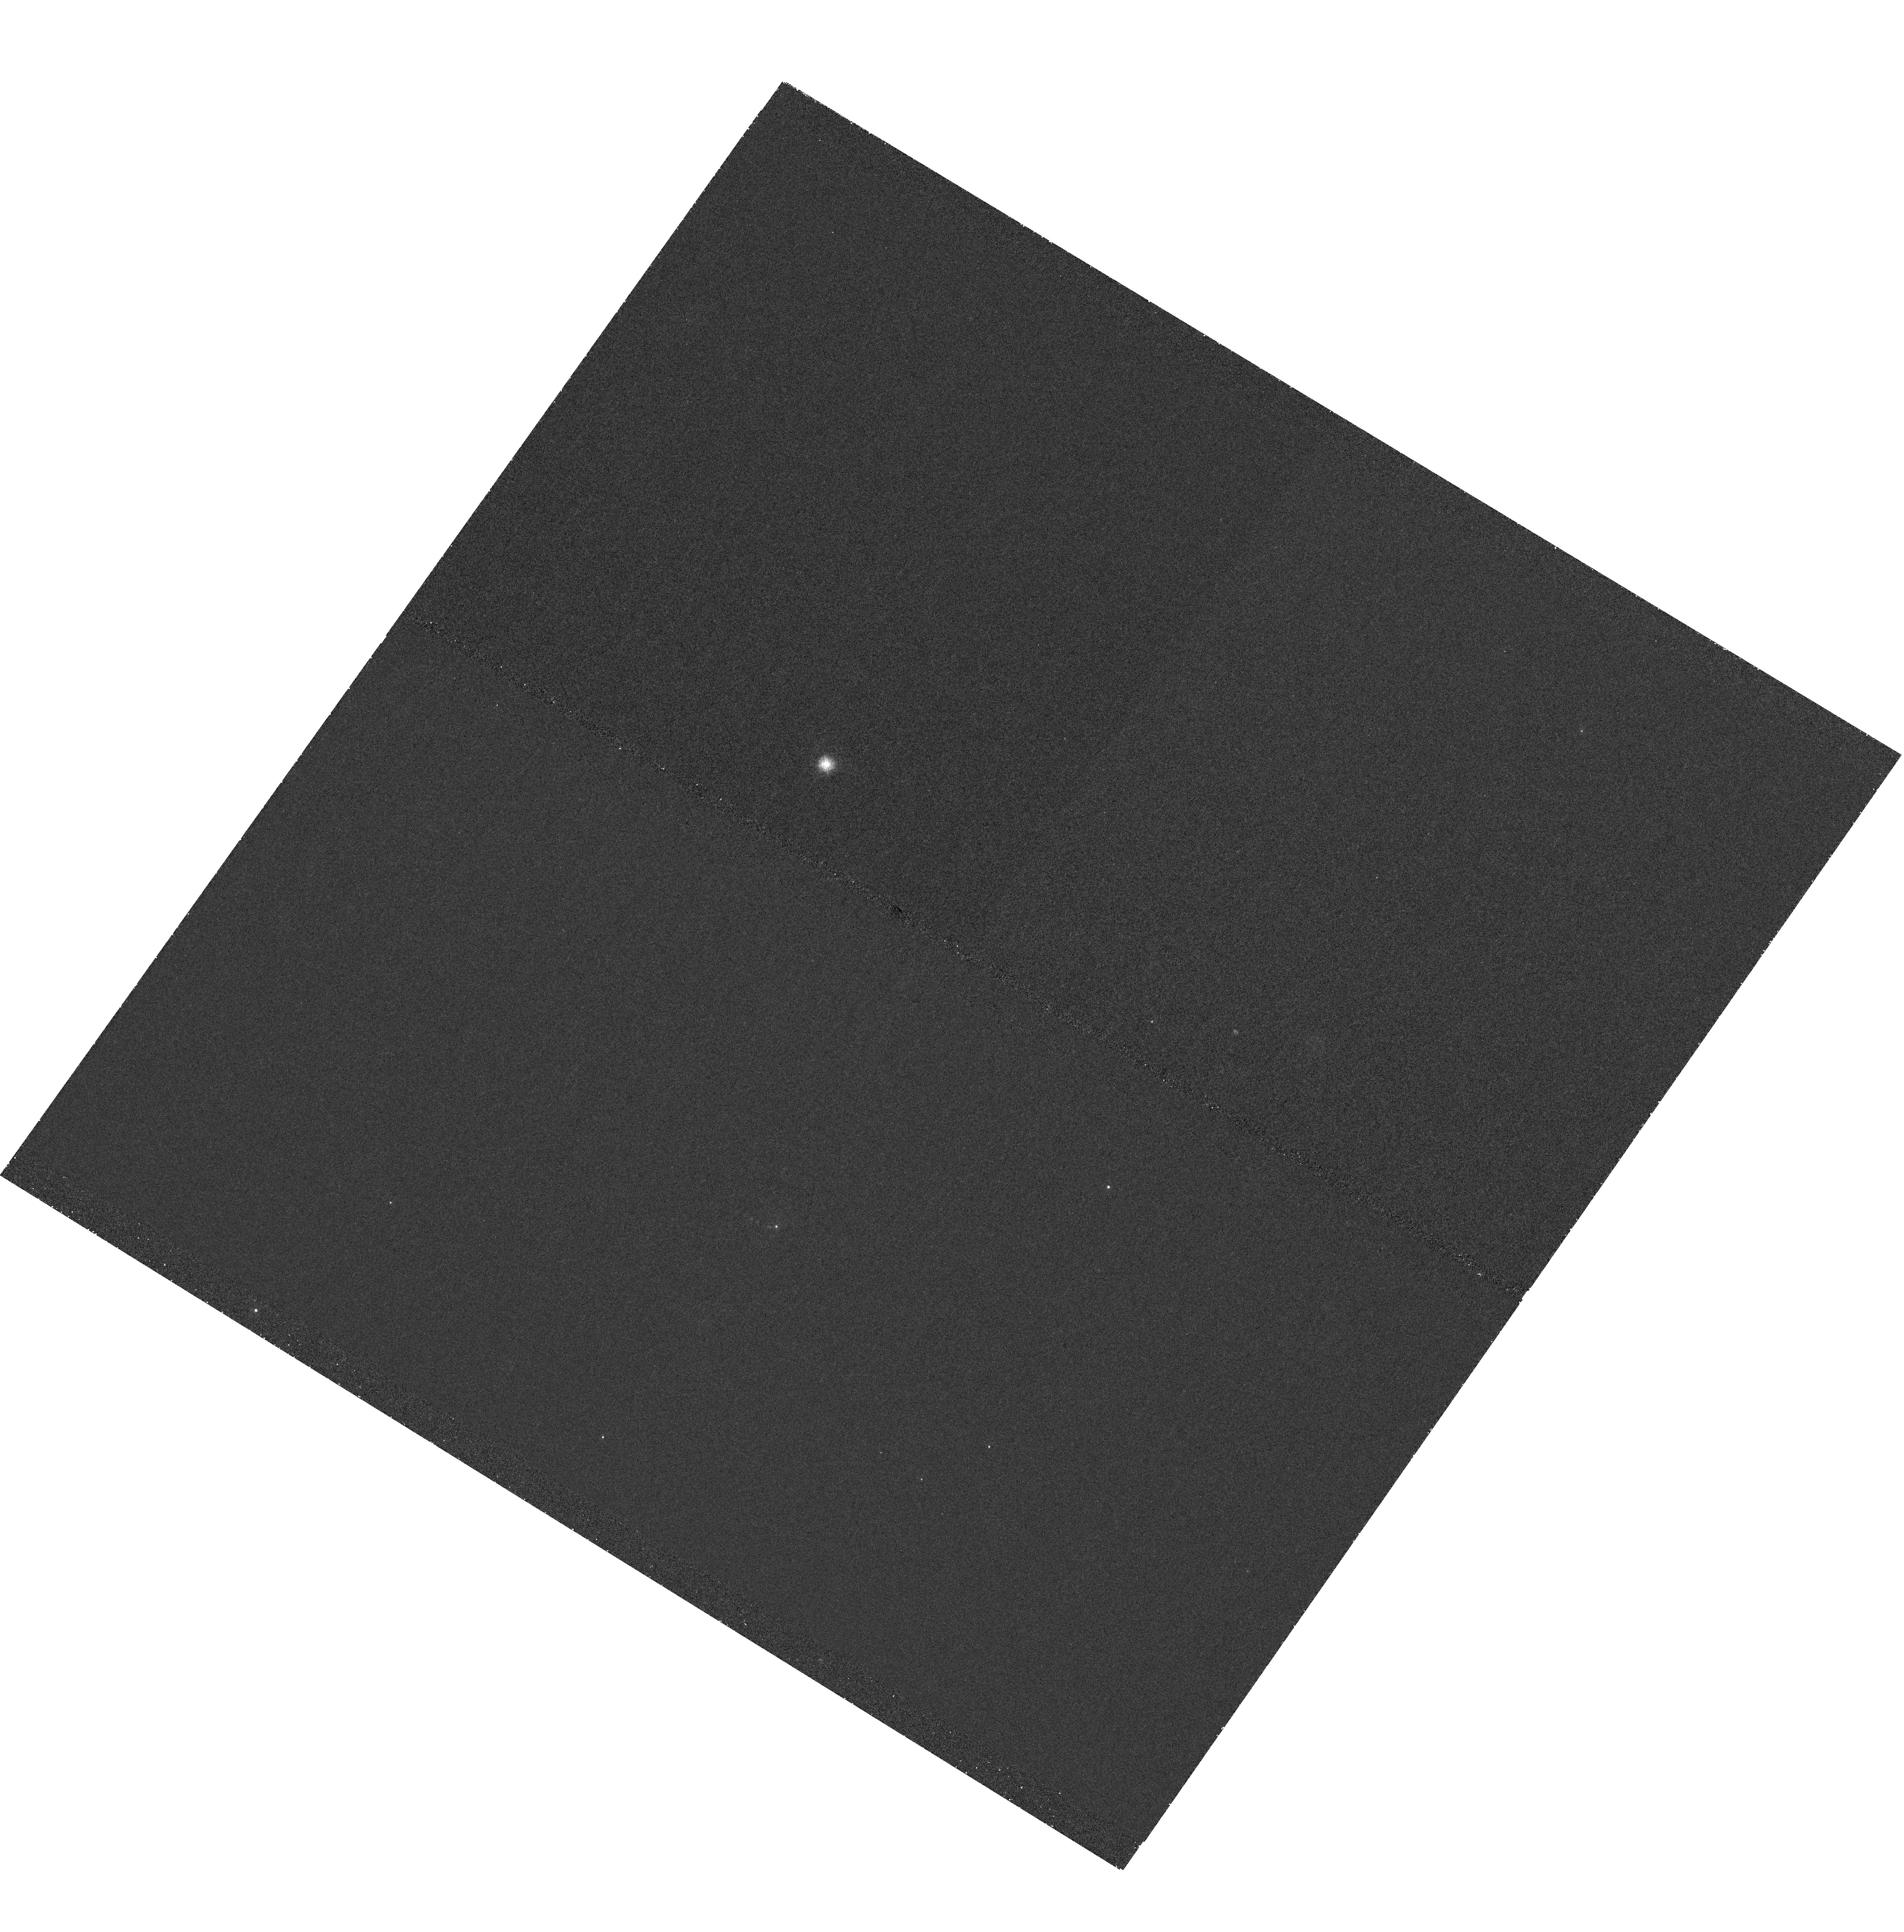
Target: 4C00.58
Instrument: WFC3/UVIS
Filter: F225W
Exposure: 1.5 h
Observation ID: hst_14671_02_wfc3_uvis_f225w_id7w02

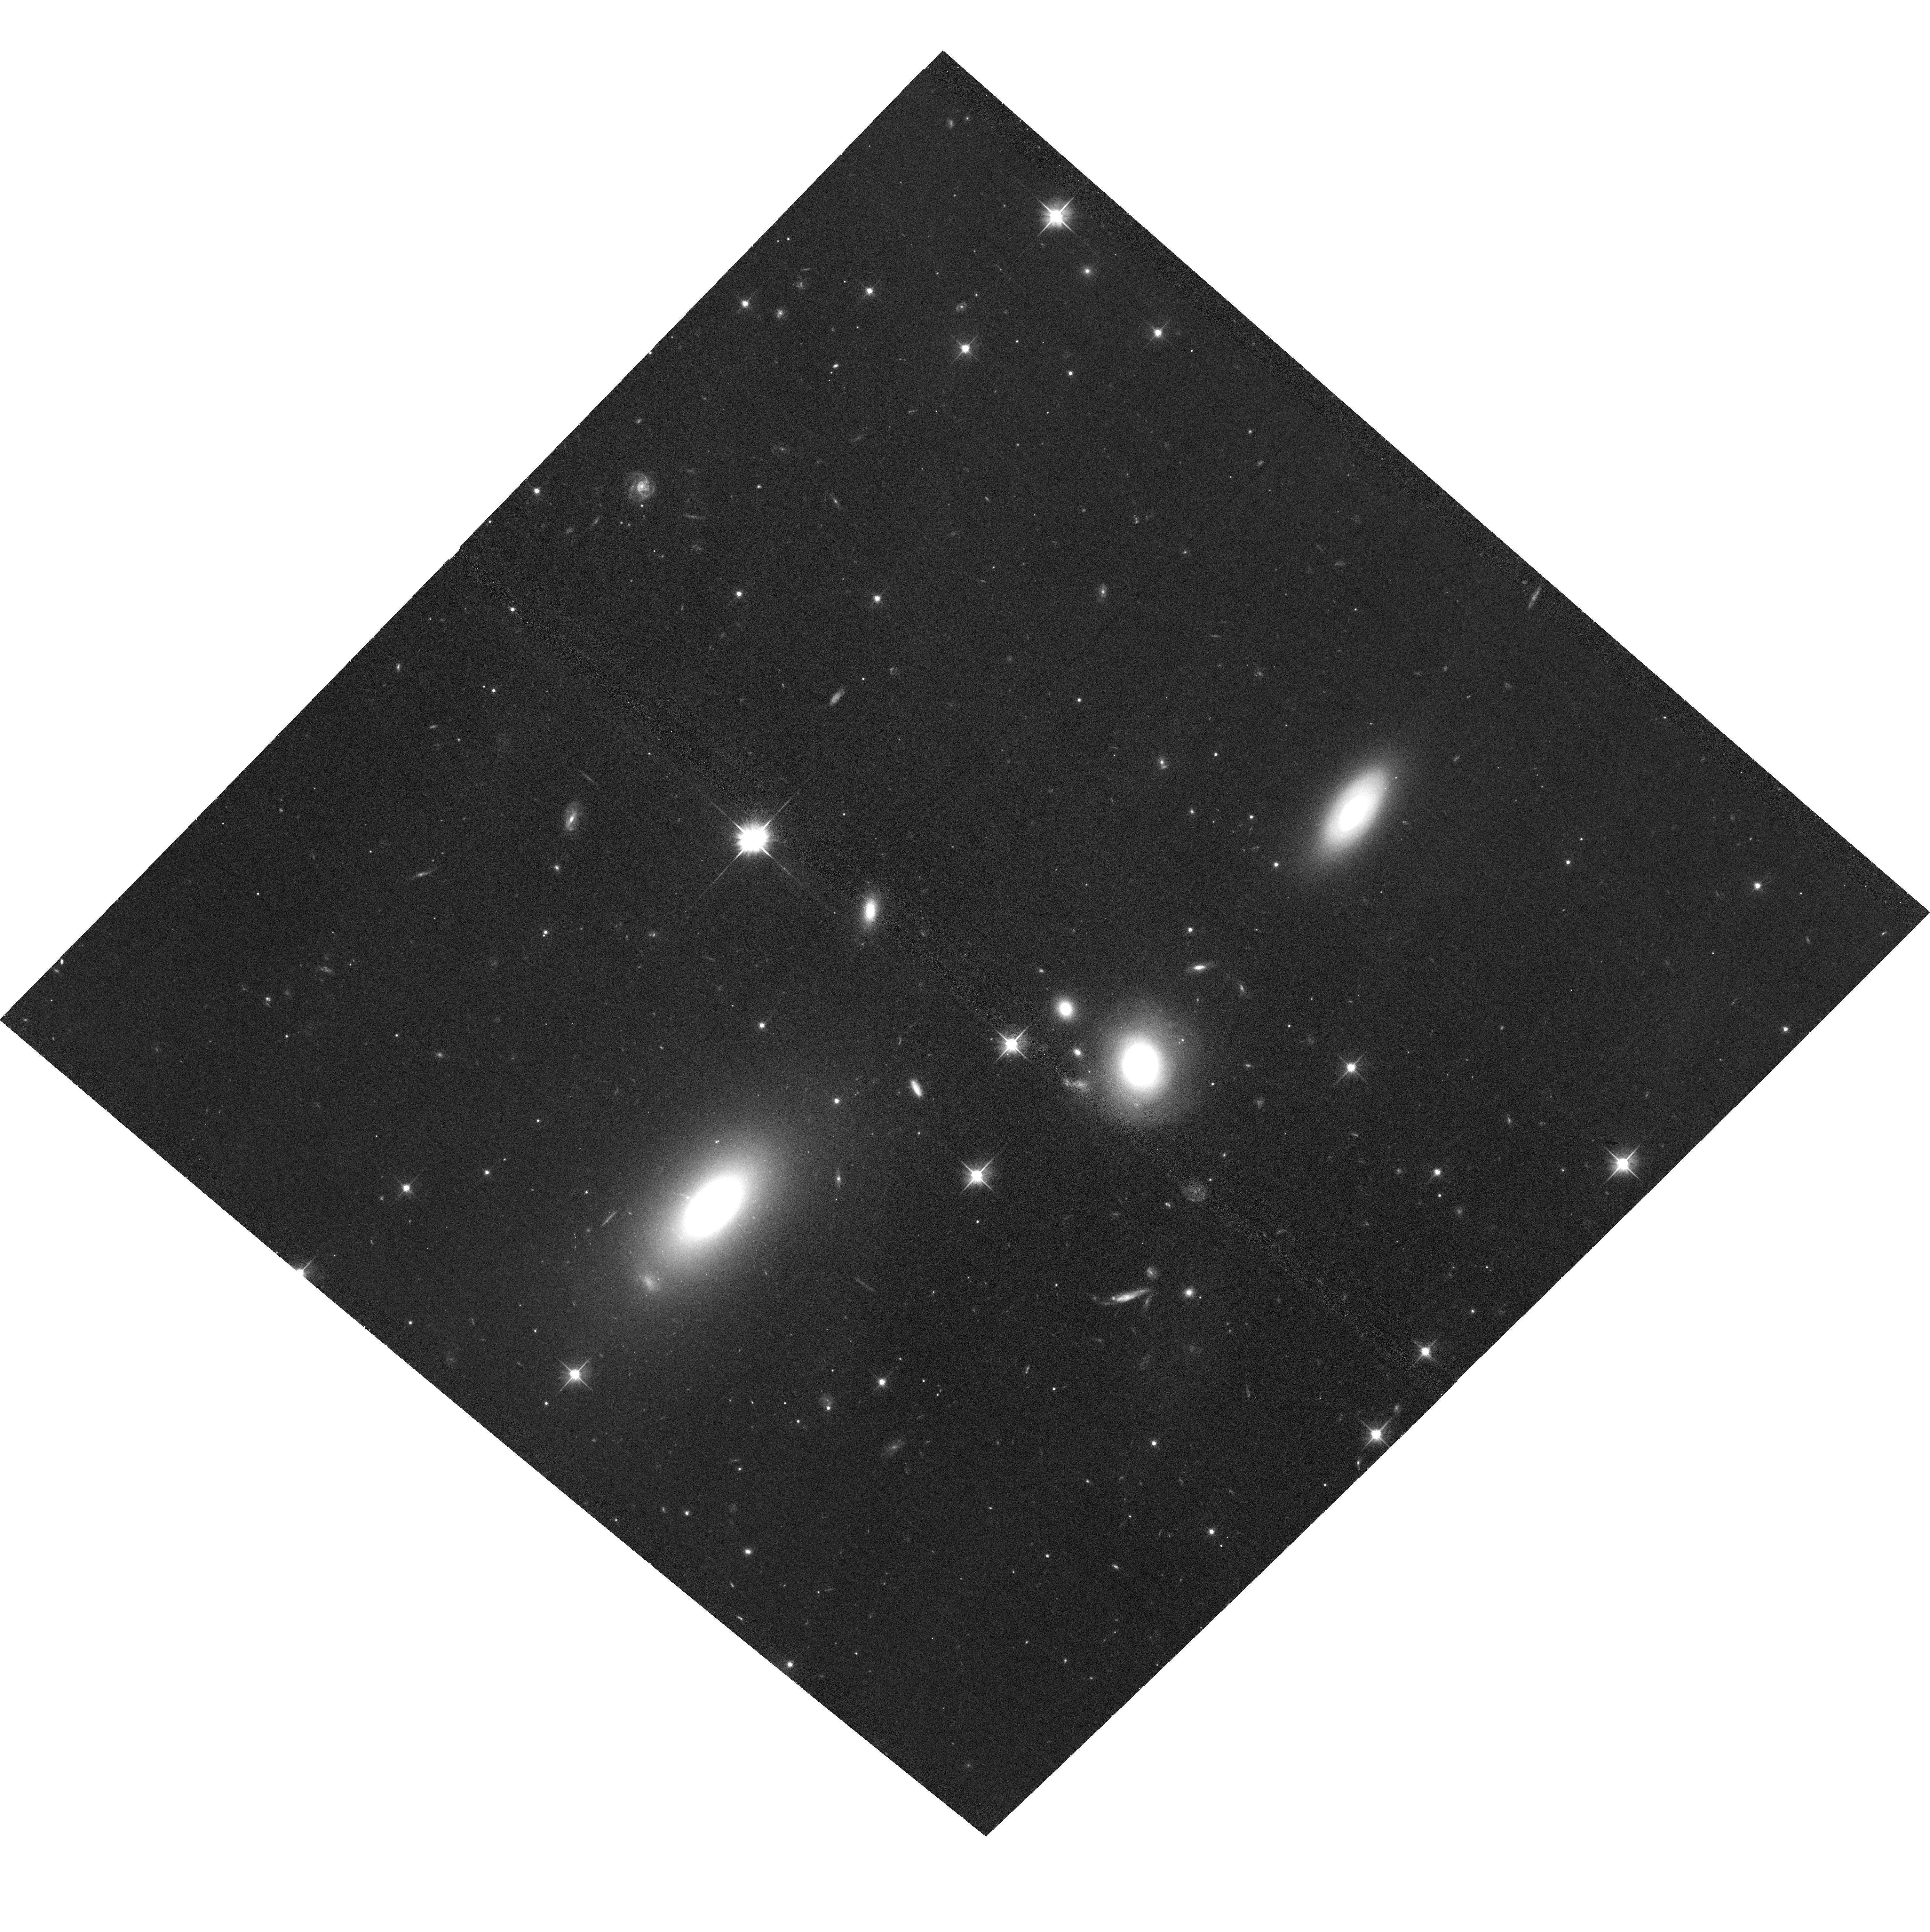
Target: 4C00.58
Instrument: ACS/WFC
Filter: F606W
Exposure: 34 min
Observation ID: hst_14671_01_acs_wfc_f606w_jd7w01

An HST proper-motion and spectral study of the optical jet in 4C +00.58 (PI: Meyer, Eileen T)

We have recently discovered a remarkably detailed optical jet in the nearby radio galaxy 4C 00.58, which we consider a 'moderate power' hybrid-source analog to the archetypal jets M87 and 3C 273. The unusual 'X-shaped' large-scale radio morphology of this source is thought to be the result of a recent merger-induced reorientation, and the jet displays a remarkable series of 'cannonball' ejections clearly detected in radio through X-rays. The clarity of the optical features and nearness of the source make it an ideal target for a prospective HST proper-motions study. Previous HST proper-motion studies which revealed superluminal motions in M87 and 3C 264 relied on archival WFPC2 observations and long observing baselines. With the high astrometric precision possible with an all-ACS/WFC imaging study, we can reach 0.5c accuracy with a time baseline of 4 years, requiring only a single additional orbit in cycles 24 and 26, in combination with our existing ACS/WFC imaging from 2015. We also request complimentary near-UV observations (WFC3/UVIS F225W) in order to map the spectral evolution of the knots and hotspot and allow better constraints on the emission mechanisms and physical parameters in the jet.